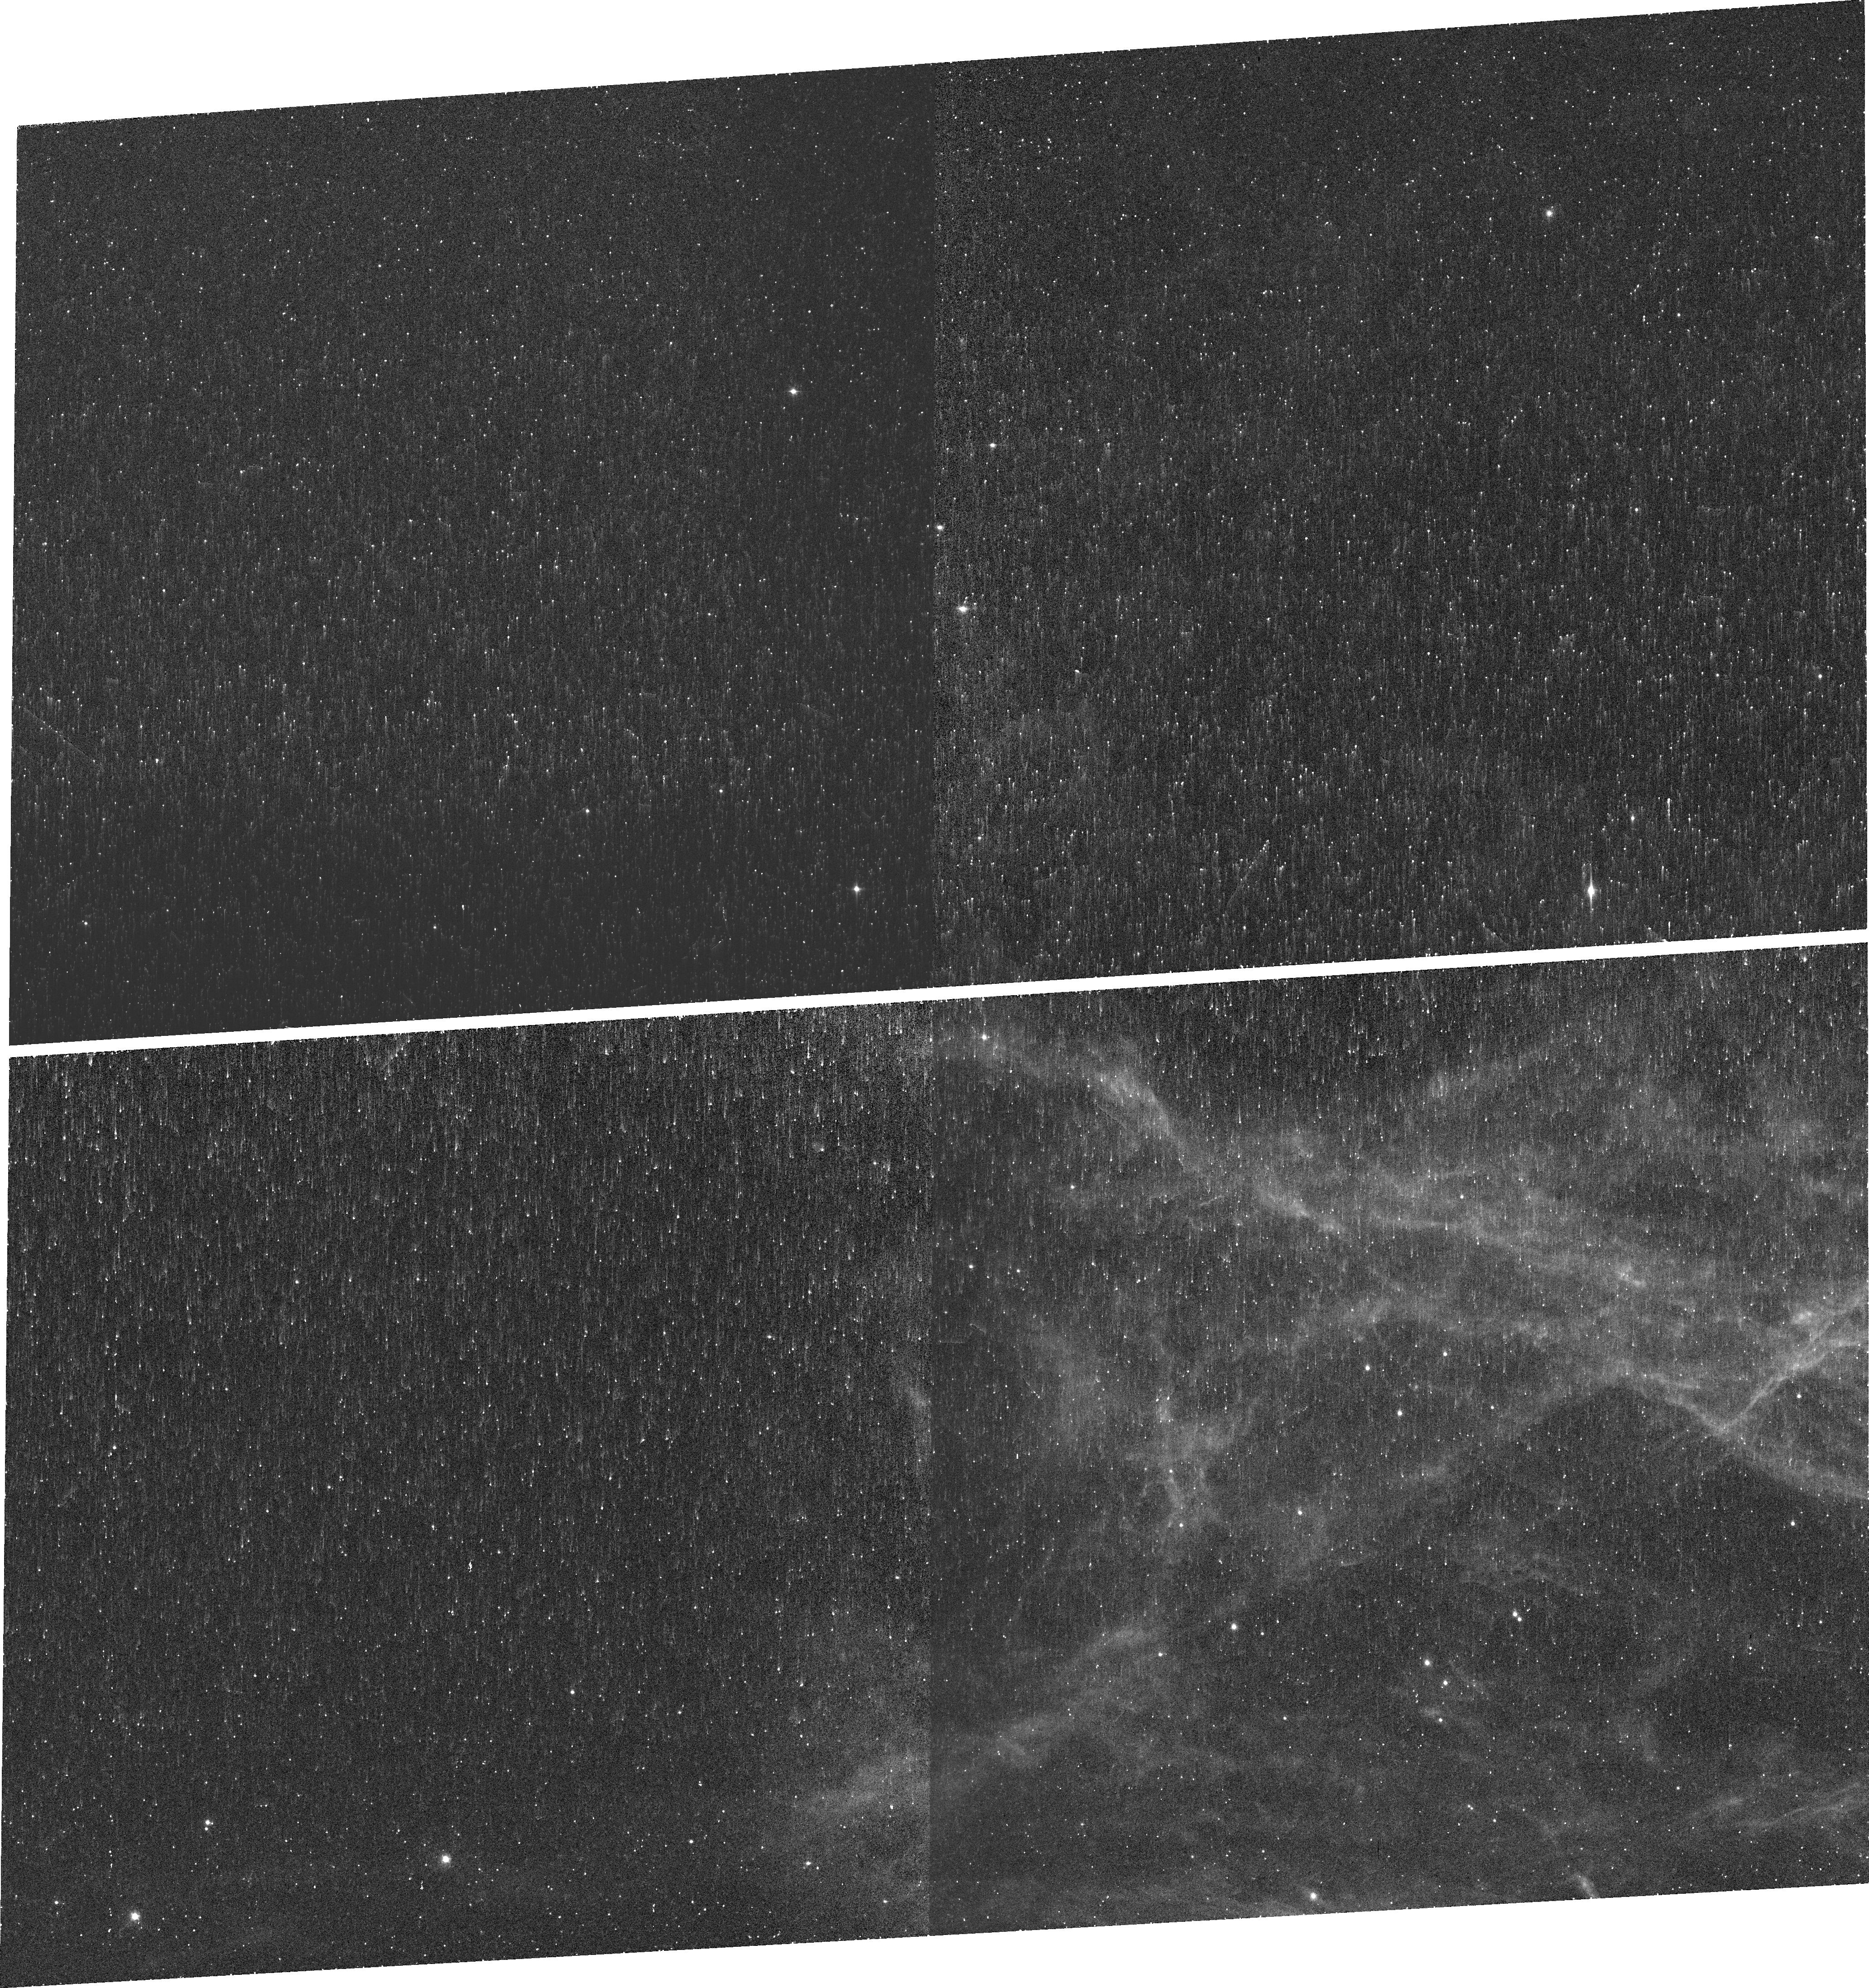
Target: CYGNUS-LOOP-S2. Instrument: WFC3/UVIS. Filter: FQ672N. Exposure: 21 min. Observation ID: idk502010

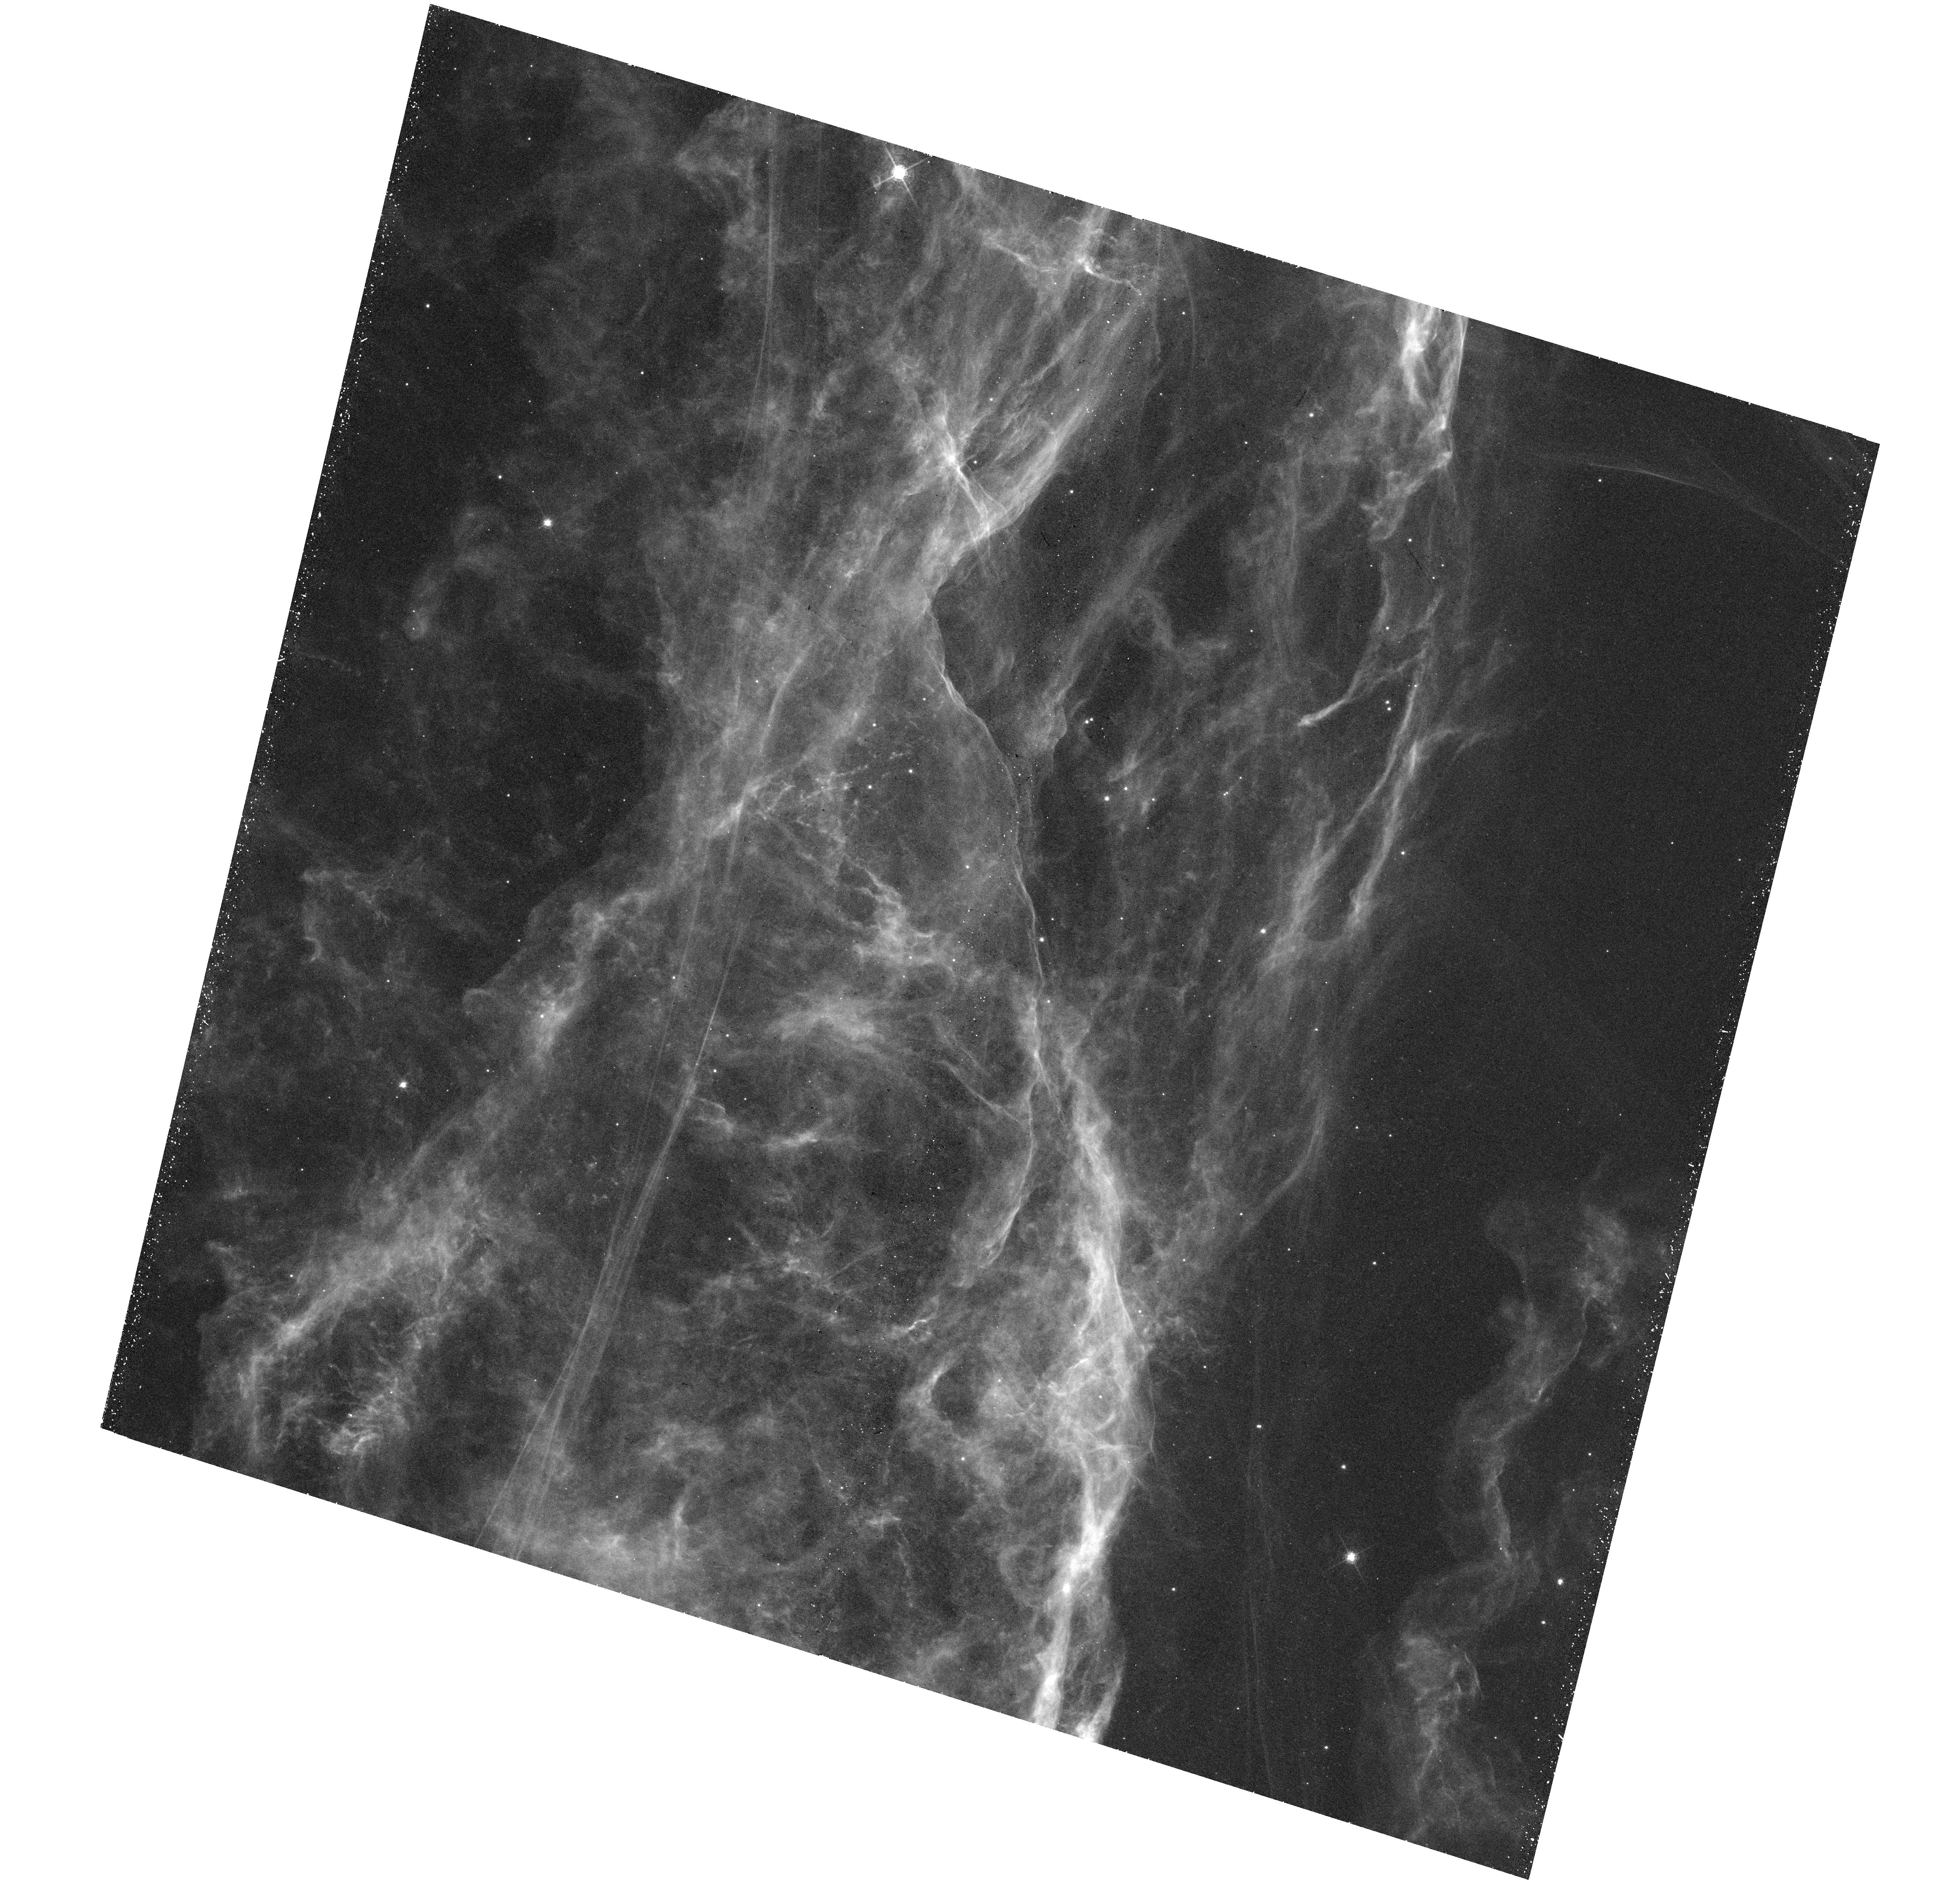
Target: CYGNUS-LOOP-WFC3. Instrument: WFC3/UVIS. Filter: F656N. Exposure: 44 min. Observation ID: hst_15285_01_wfc3_uvis_f656n_idk501

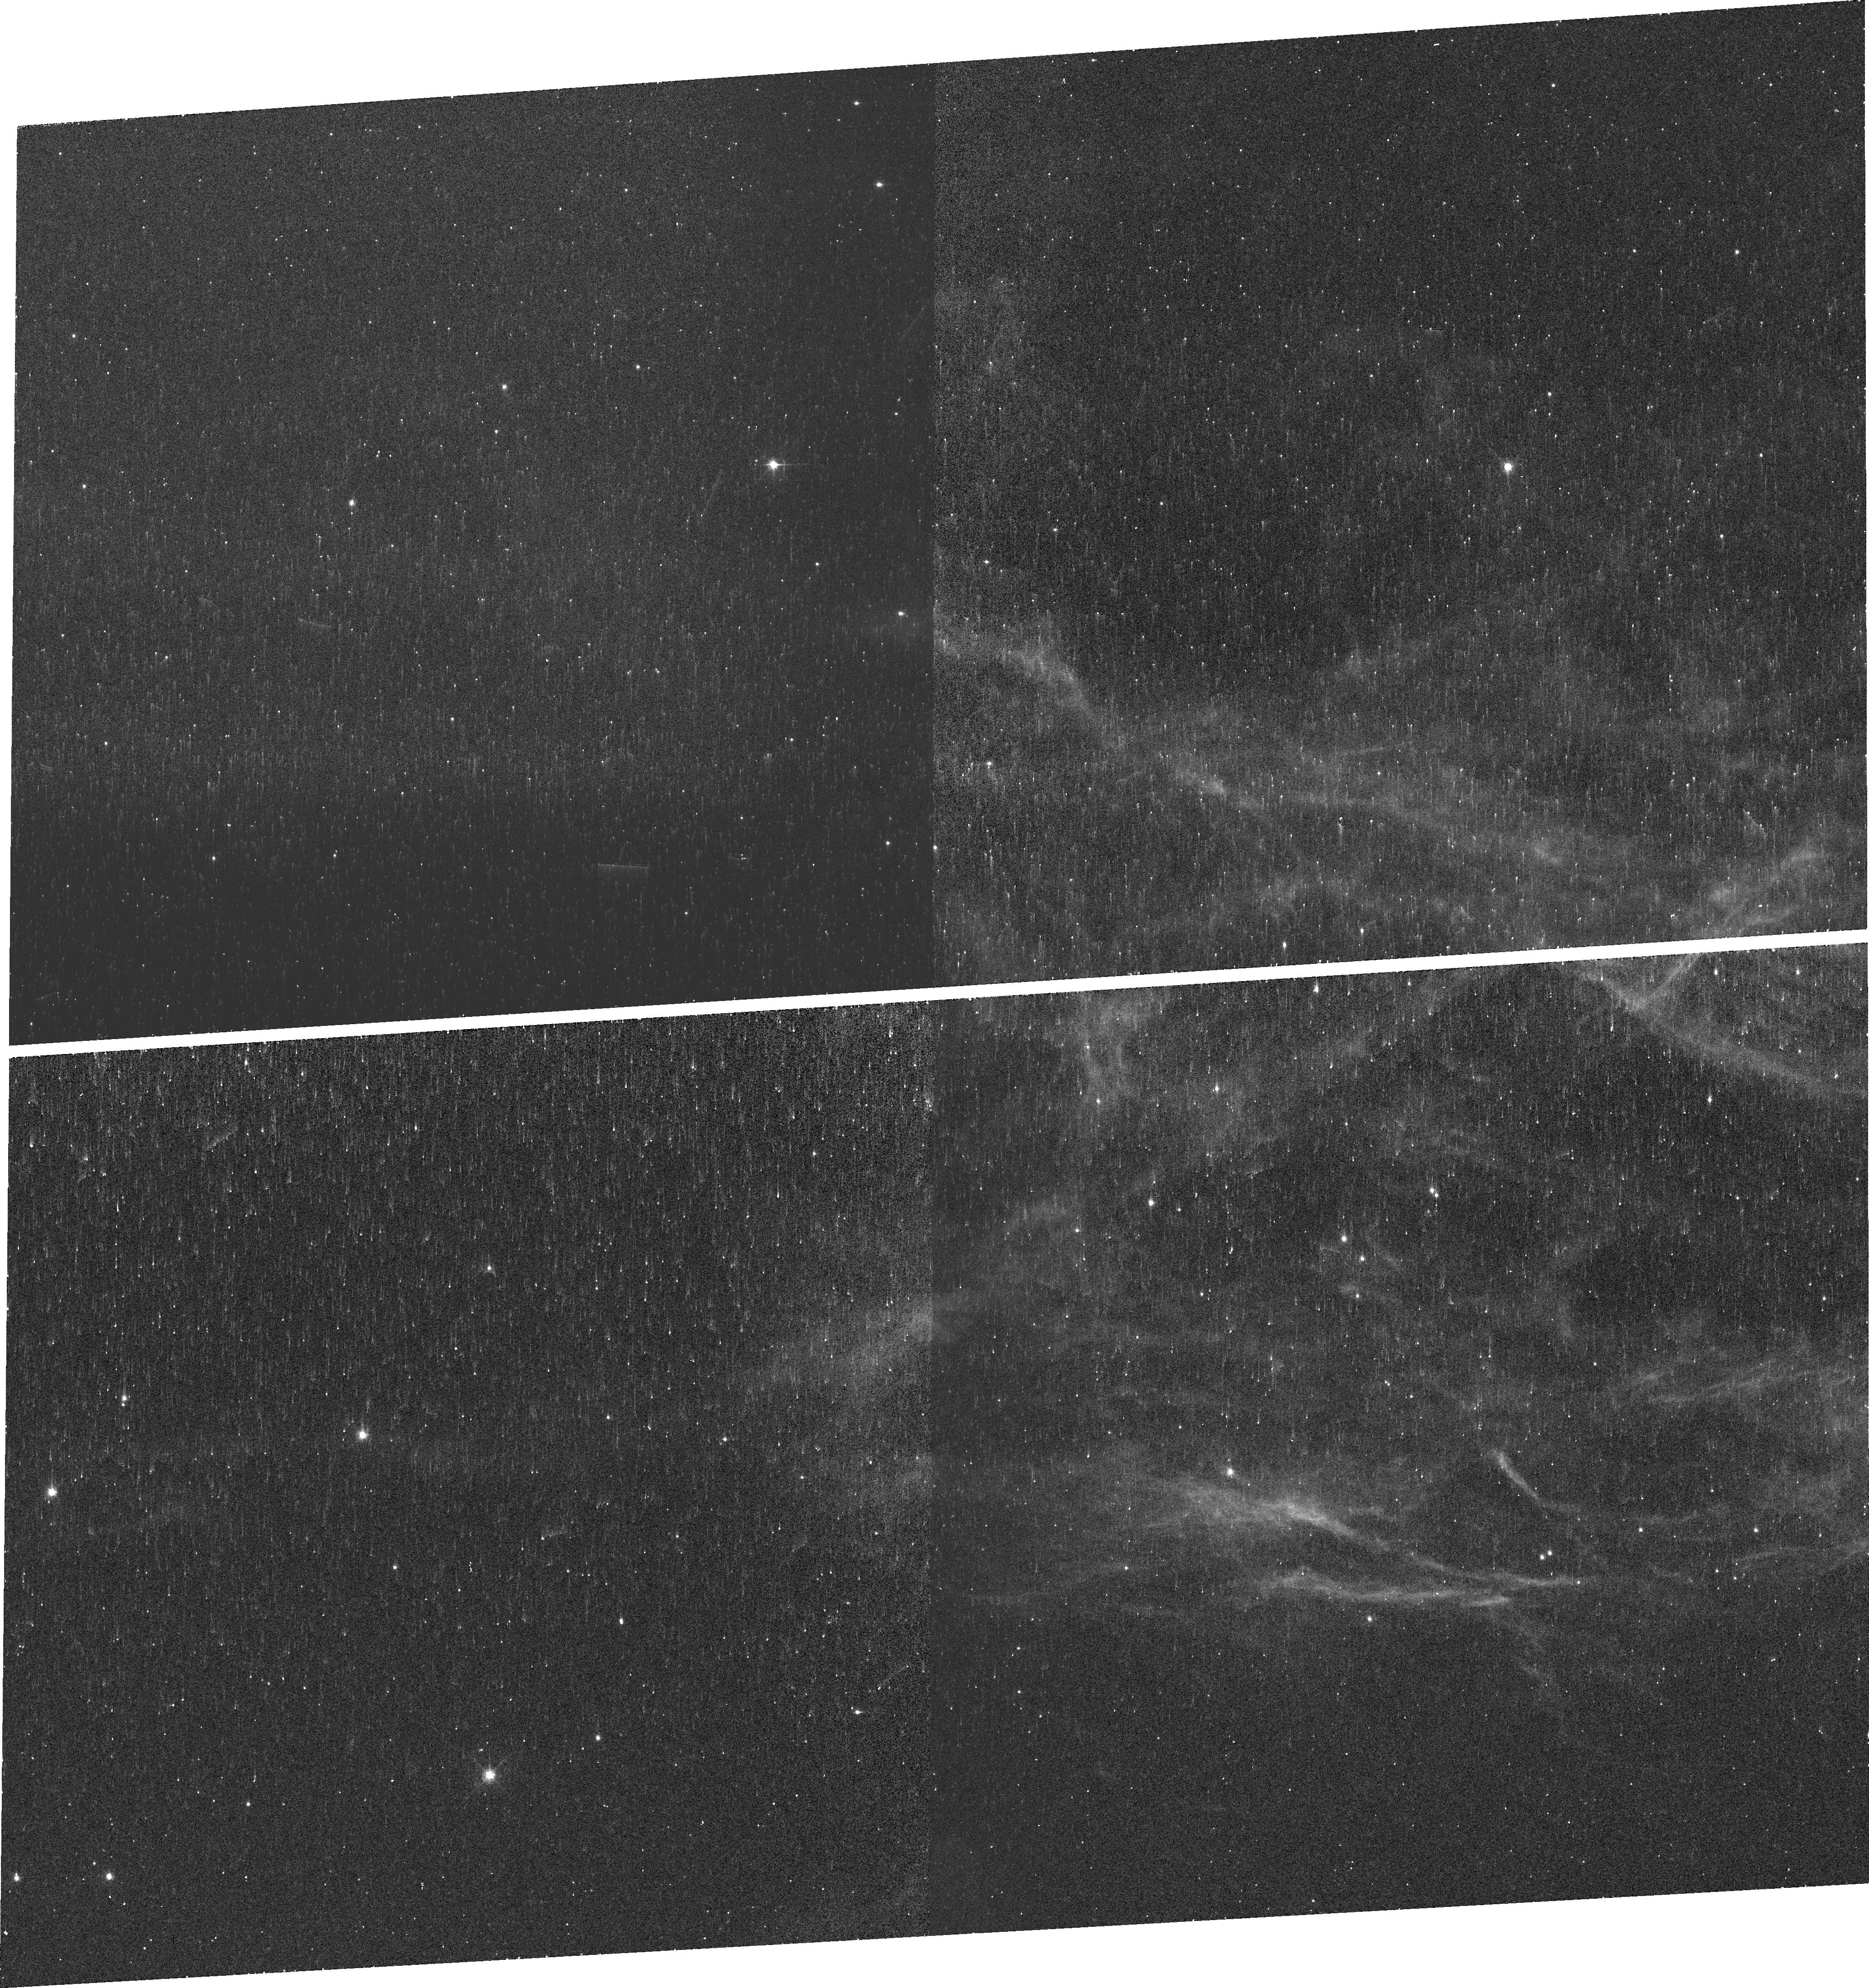
Target: CYGNUS-LOOP-S3. Instrument: WFC3/UVIS. Filter: FQ674N. Exposure: 21 min. Observation ID: idk5a2020

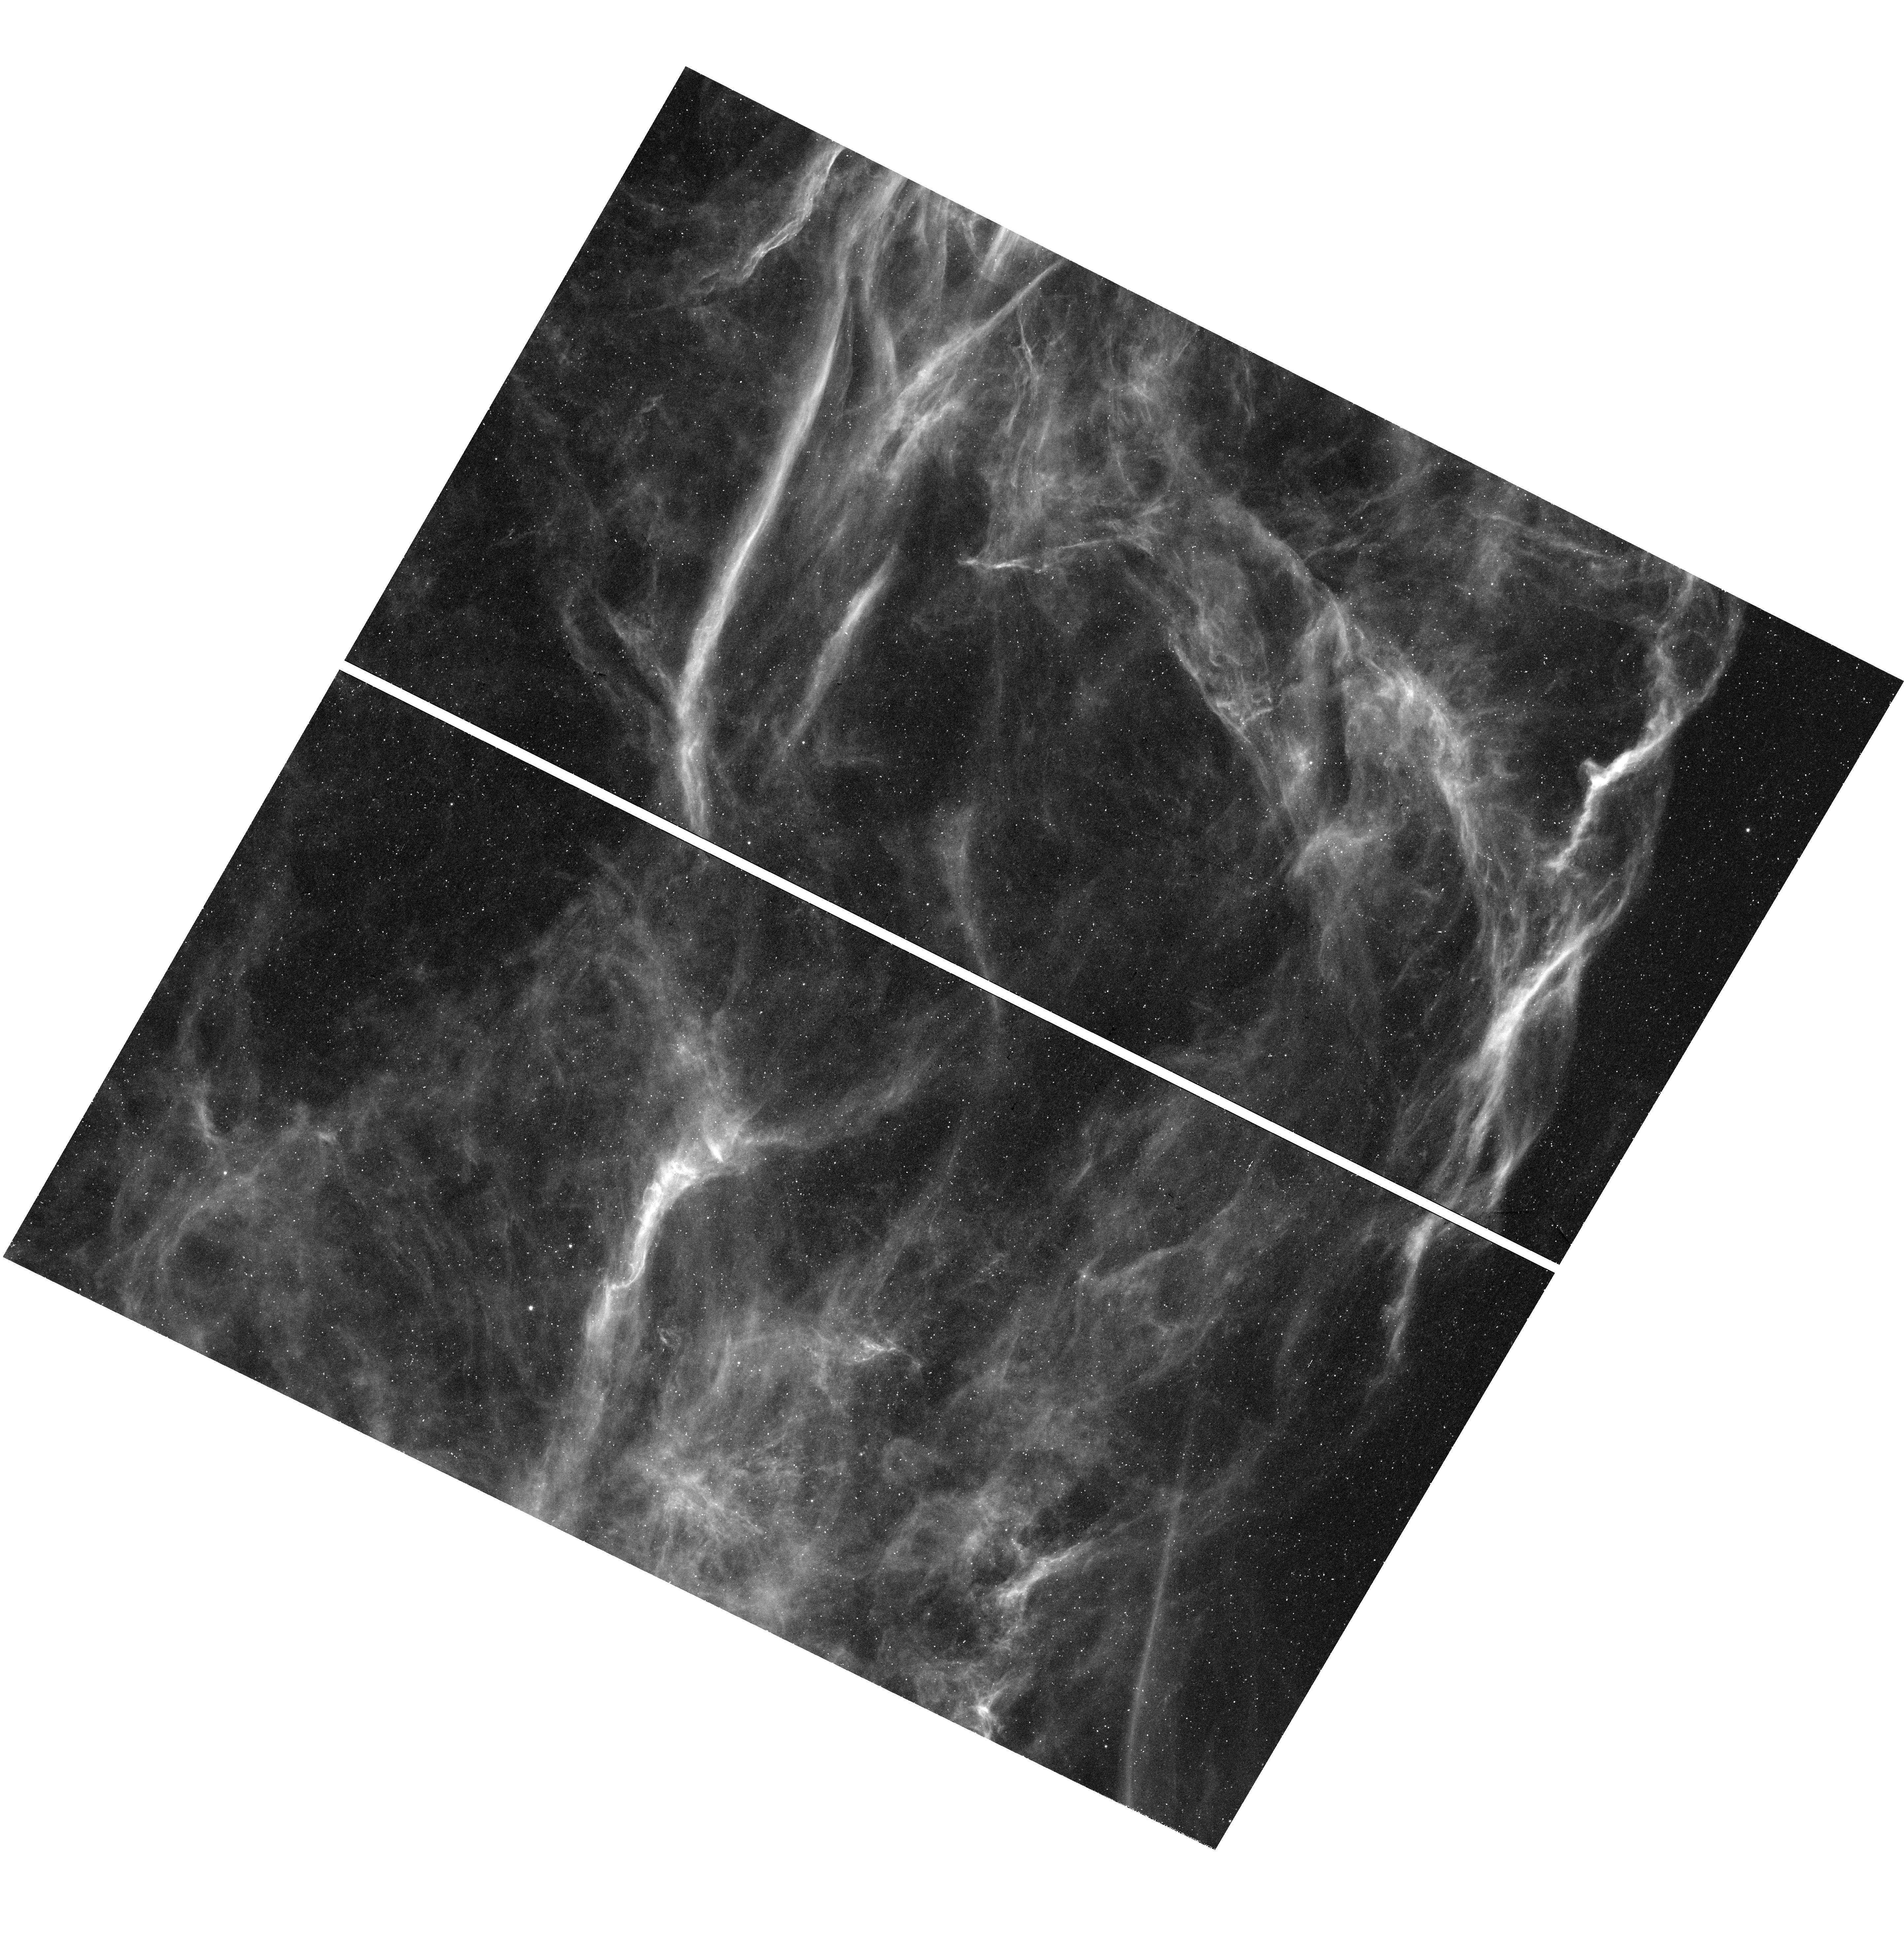
Target: field at RA 311.459°, Dec 30.925°. Instrument: WFC3/UVIS. Filter: F373N. Exposure: 46 min. Observation ID: hst_15285_03_wfc3_uvis_f373n_idk503

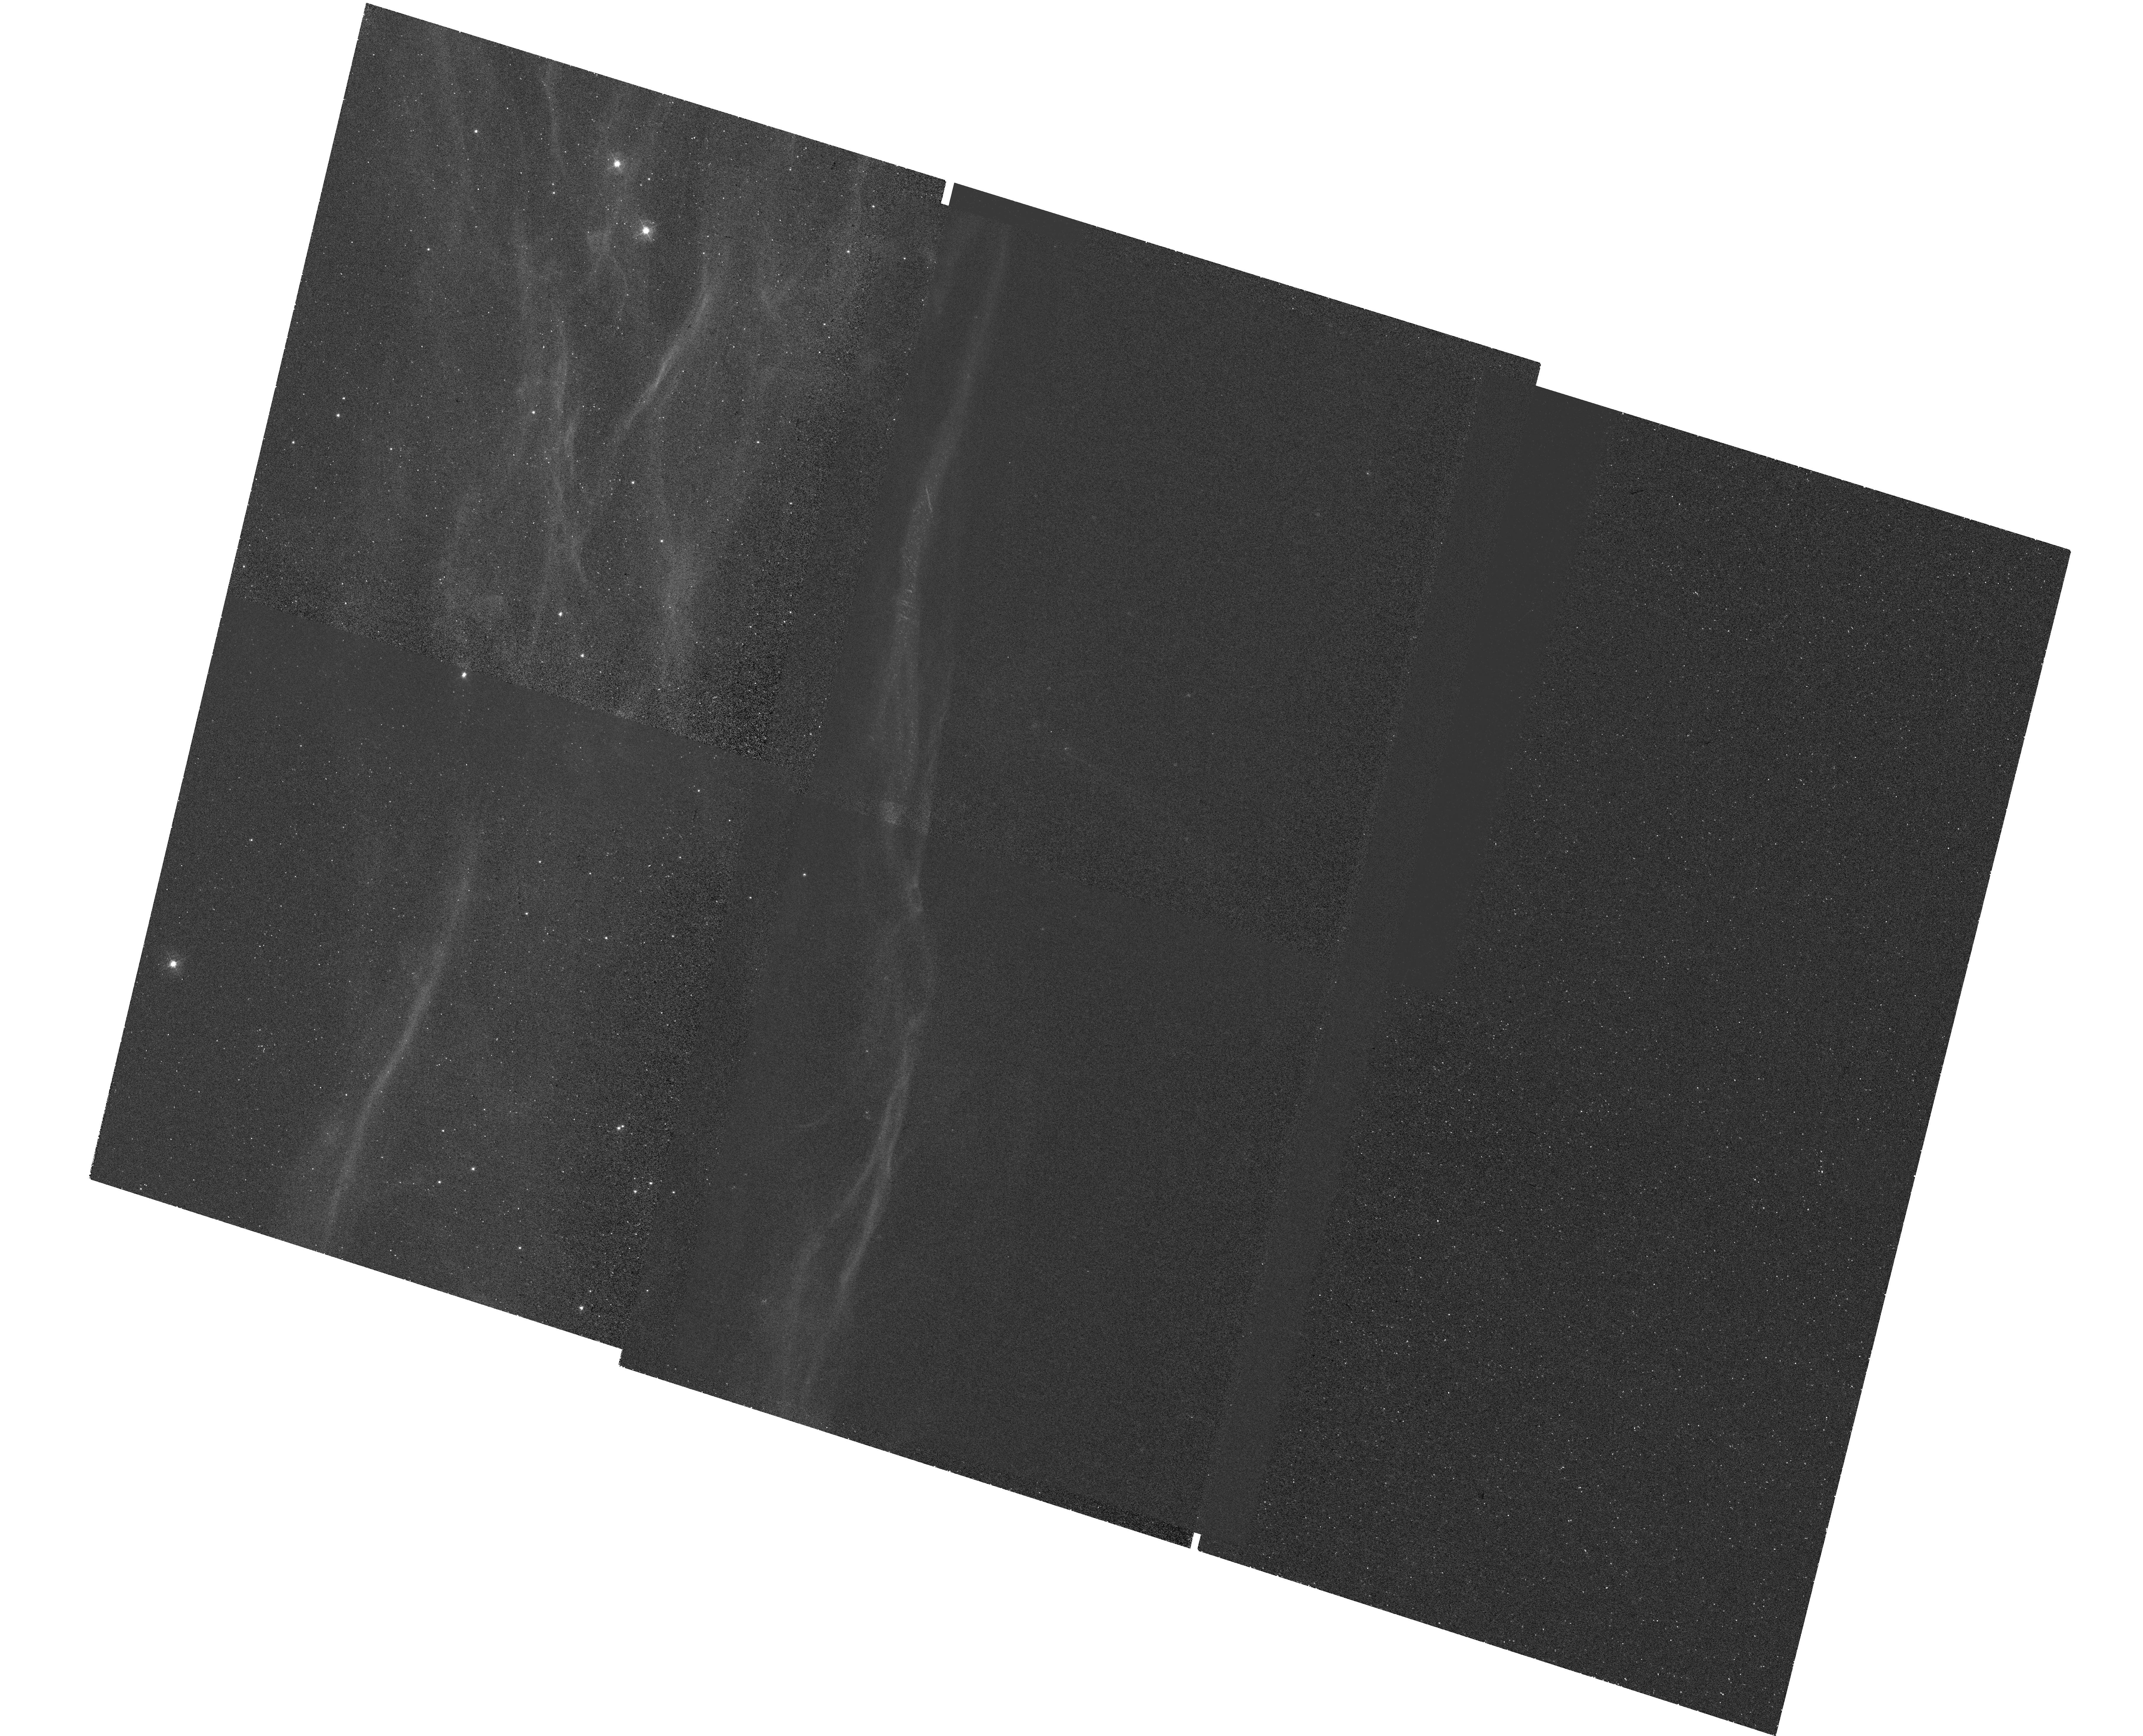
Target: CYGNUS-LOOP-Q1. Instrument: WFC3/UVIS. Filter: FQ437N. Exposure: 1.5 h. Observation ID: hst_15285_05_wfc3_uvis_fq437n_idk505

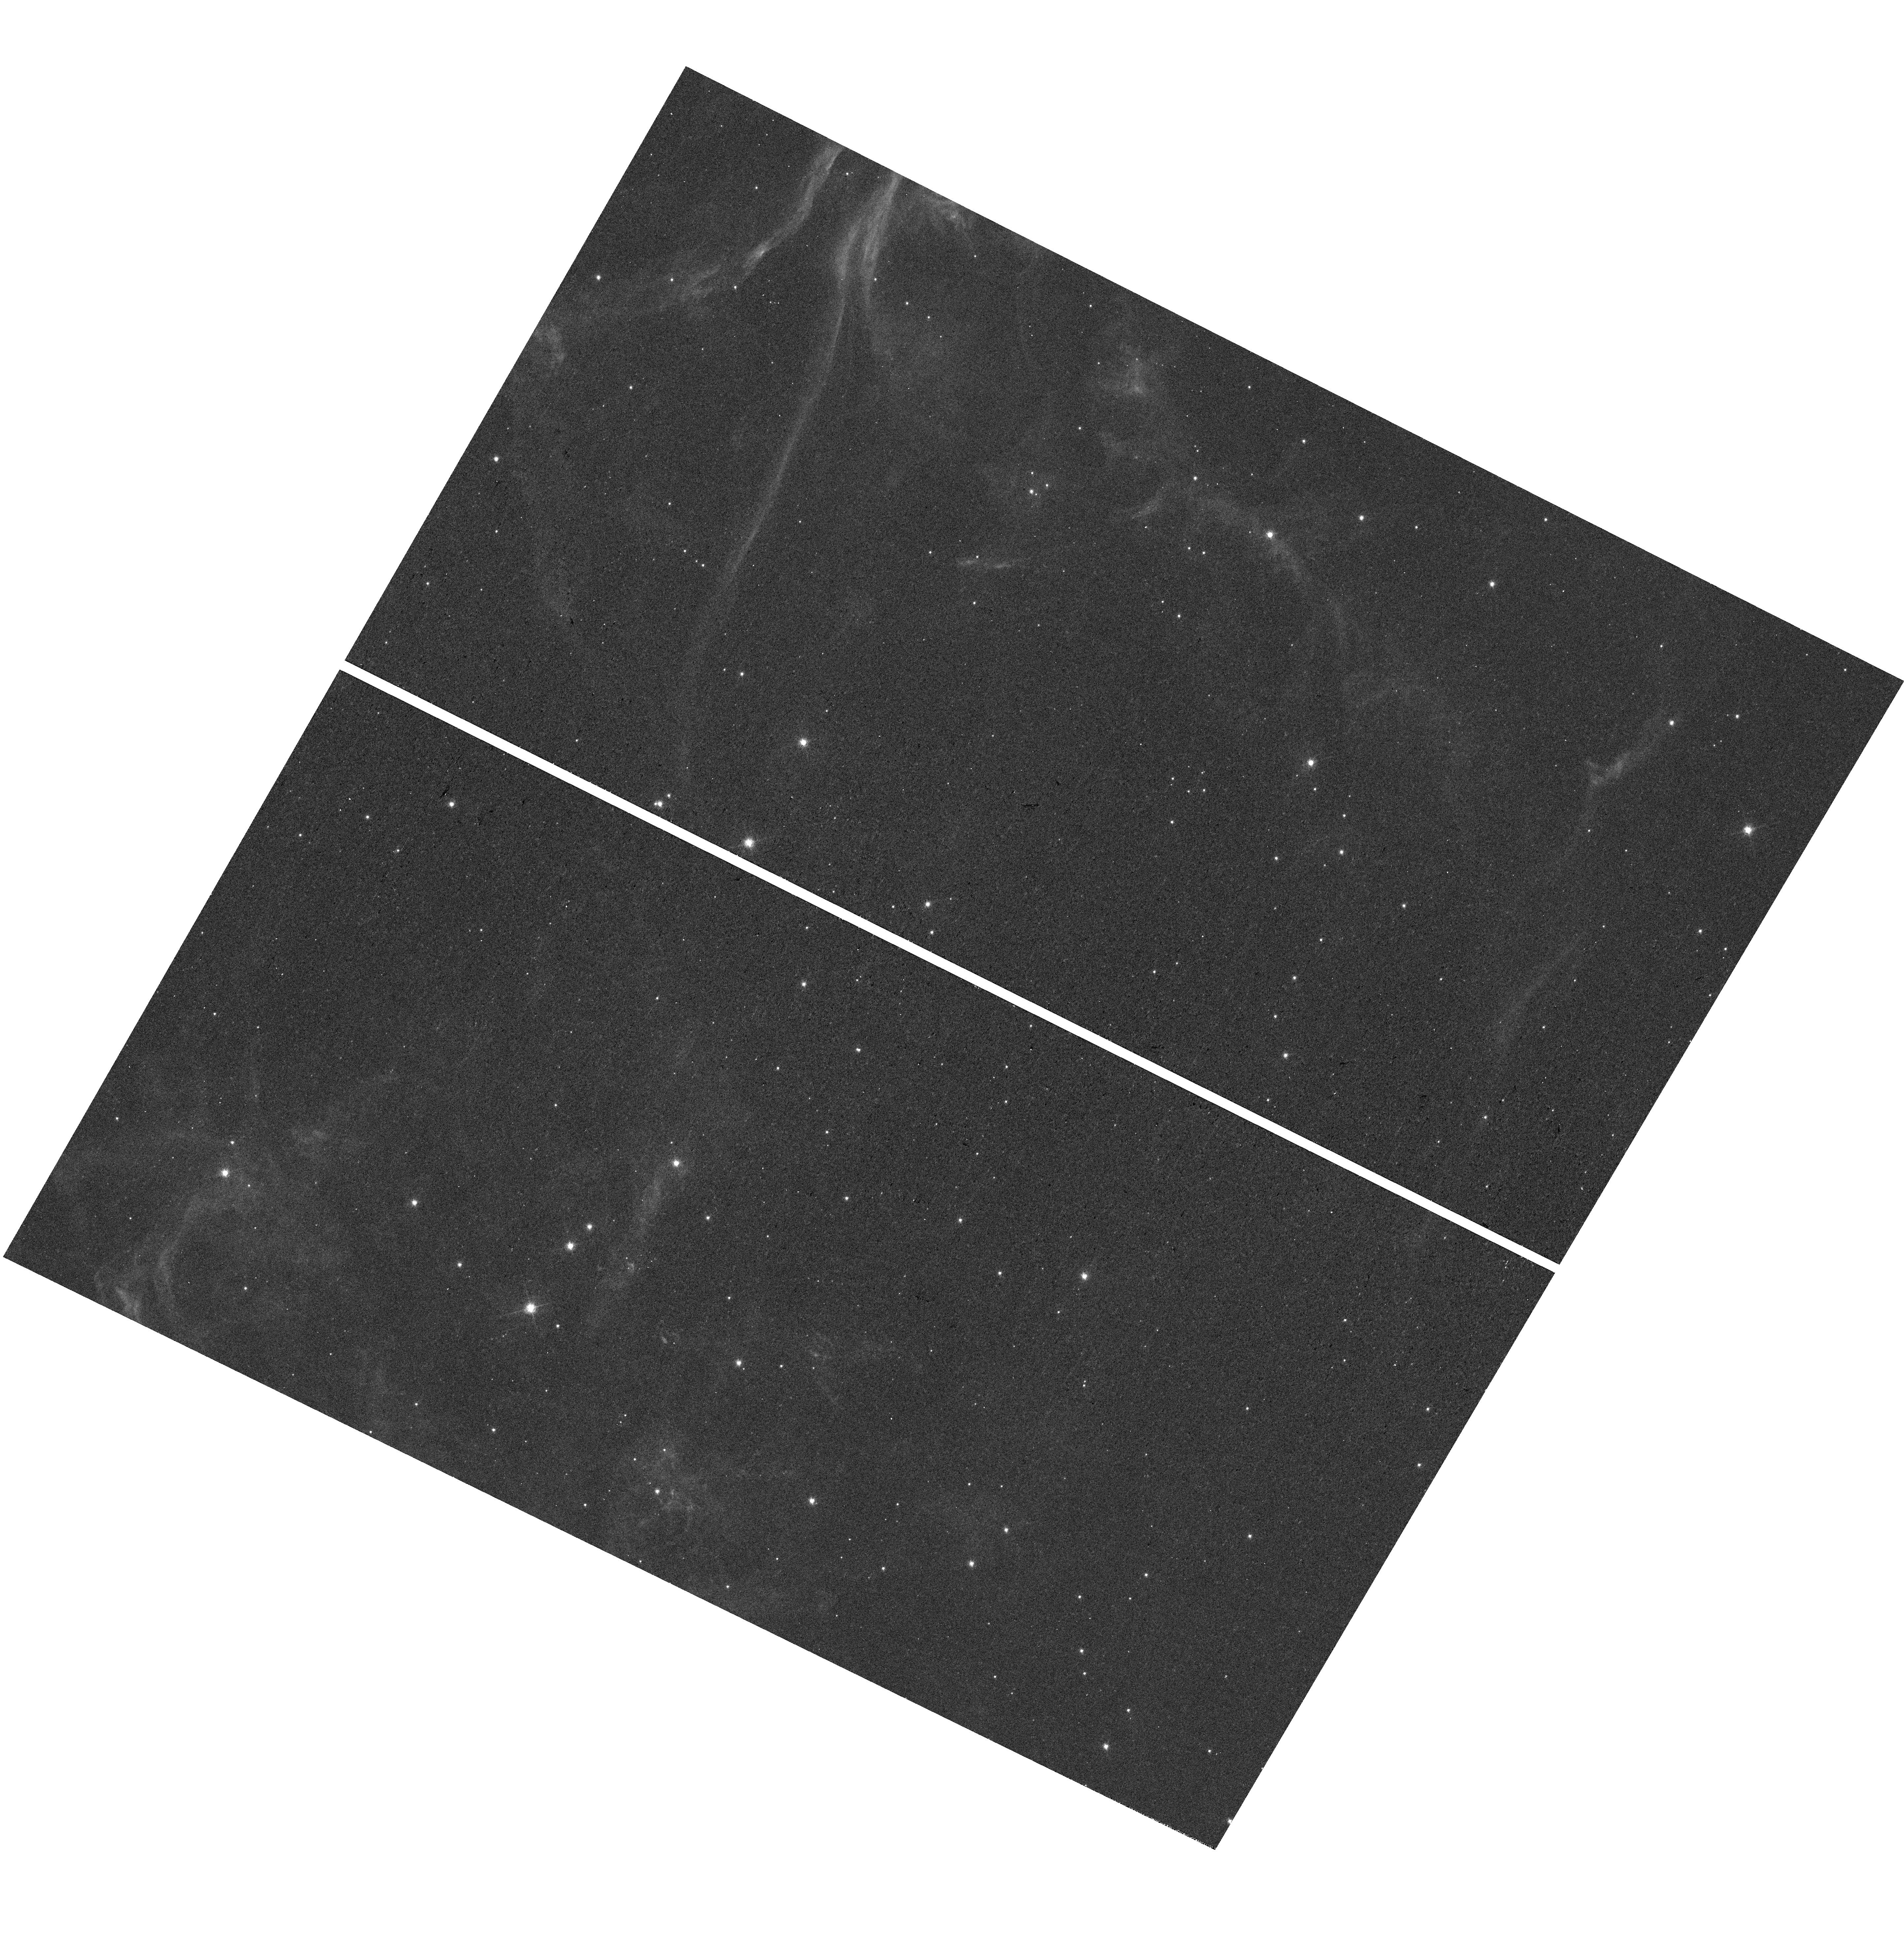
Target: field at RA 311.459°, Dec 30.925°. Instrument: WFC3/UVIS. Filter: F631N. Exposure: 37 min. Observation ID: hst_15285_03_wfc3_uvis_f631n_idk503

Instabilities and Turbulence in a Cygnus Loop Shock Front (PI: Raymond, John Charles)

The [O III] emission in old supernova remnants takes the form of long, crisp filaments, while the H alpha and [S II] emission is frothy and clumpy. That indicates that instabilities in cooling gas behind the shock produce strong turbulence. This very rapid generation of turbulence is not considered in the picture of global turbulence in the ISM, and it amplifies magnetic fields and boosts the energy of cosmic rays. It can also affect the overall emission spectrum of the shocked gas in ways not considered in the 1D models used to interpret spectra of SNRs, HH objects and AGN. We propose to quantify and understand the mechanism for generating turbulence by obtaining narrow band WFC3 images and STIS UV and optical spectra to complement an existing Heritage mosaic of WFC3 images of the western Cygnus Loop (Veil Nebula). This is a unique opportunity to fully characterize the post-shock flow in a supernova remnant shock because the Cygnus Loop is nearby and nearly unreddened. It is crucial both for the understanding of turbulence and for interpreting the spectra of unresolved shocks in more distant SNRs, in AGN and in HH objects.